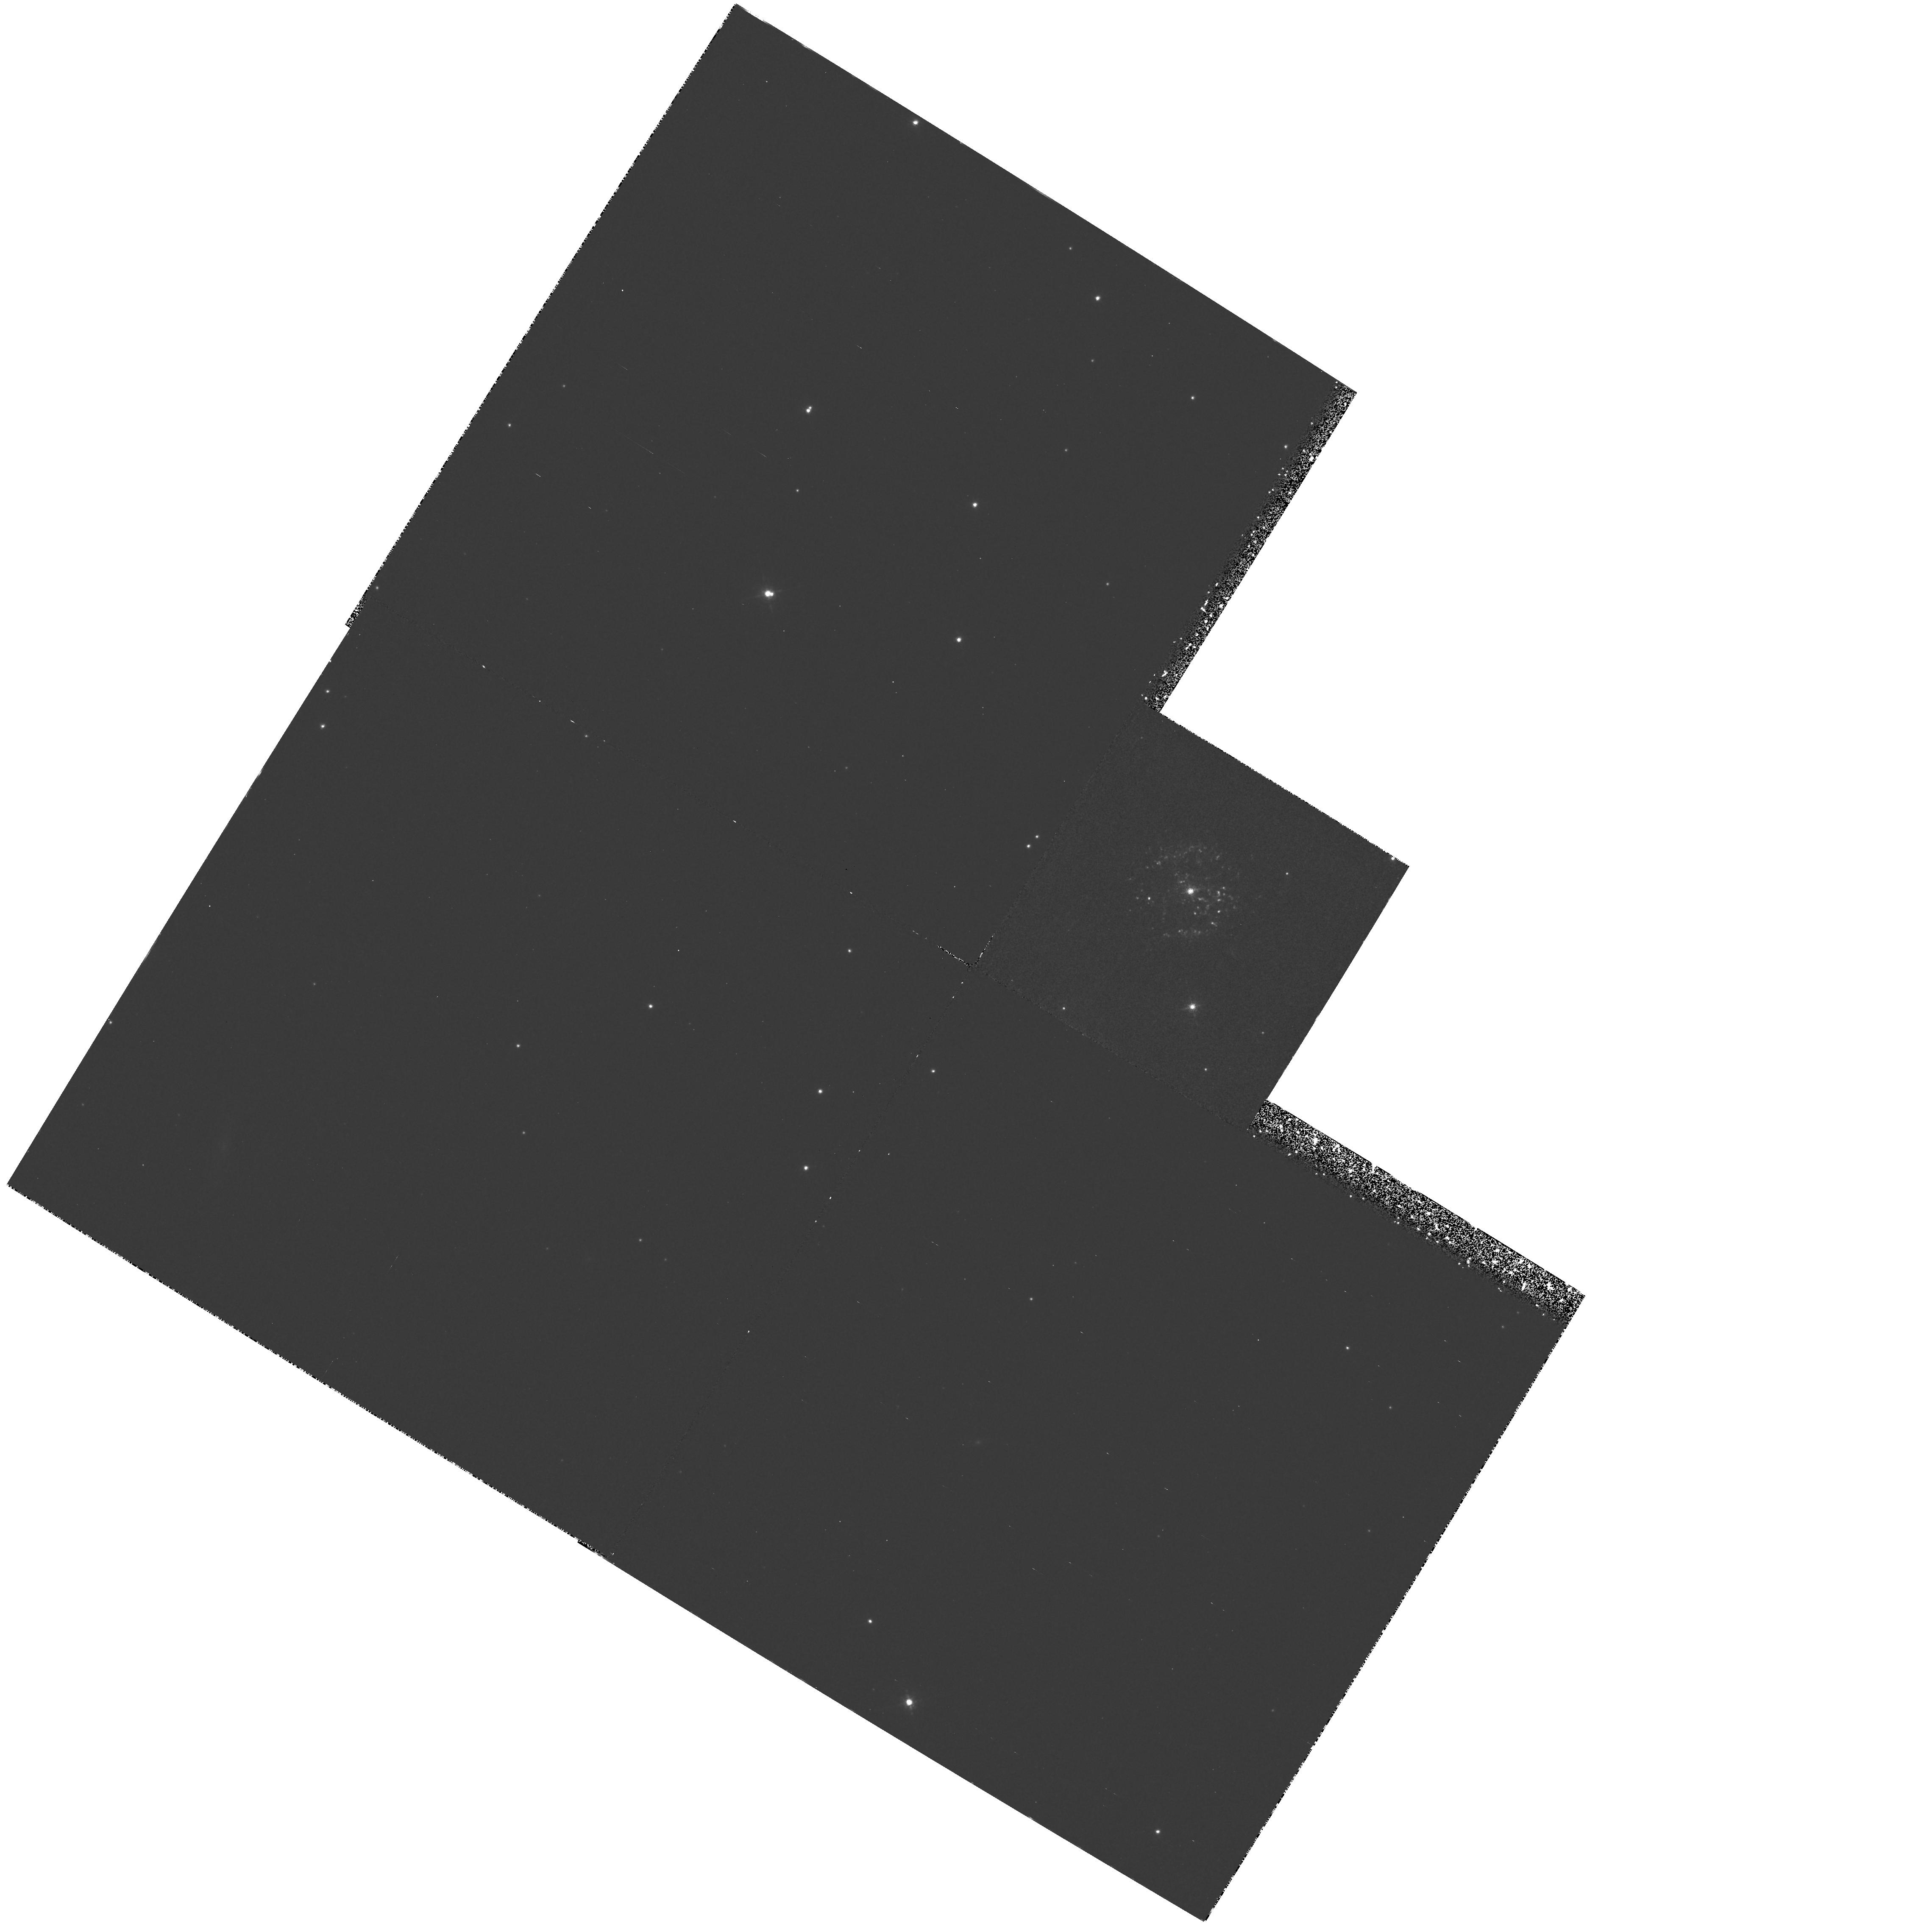
Target: T-PYXIDIS. Instrument: WFPC2/PC. Filter: F658N. Exposure: 2.1 h. Observation ID: hst_6311_03_wfpc2_pc_f658n_u2pa03

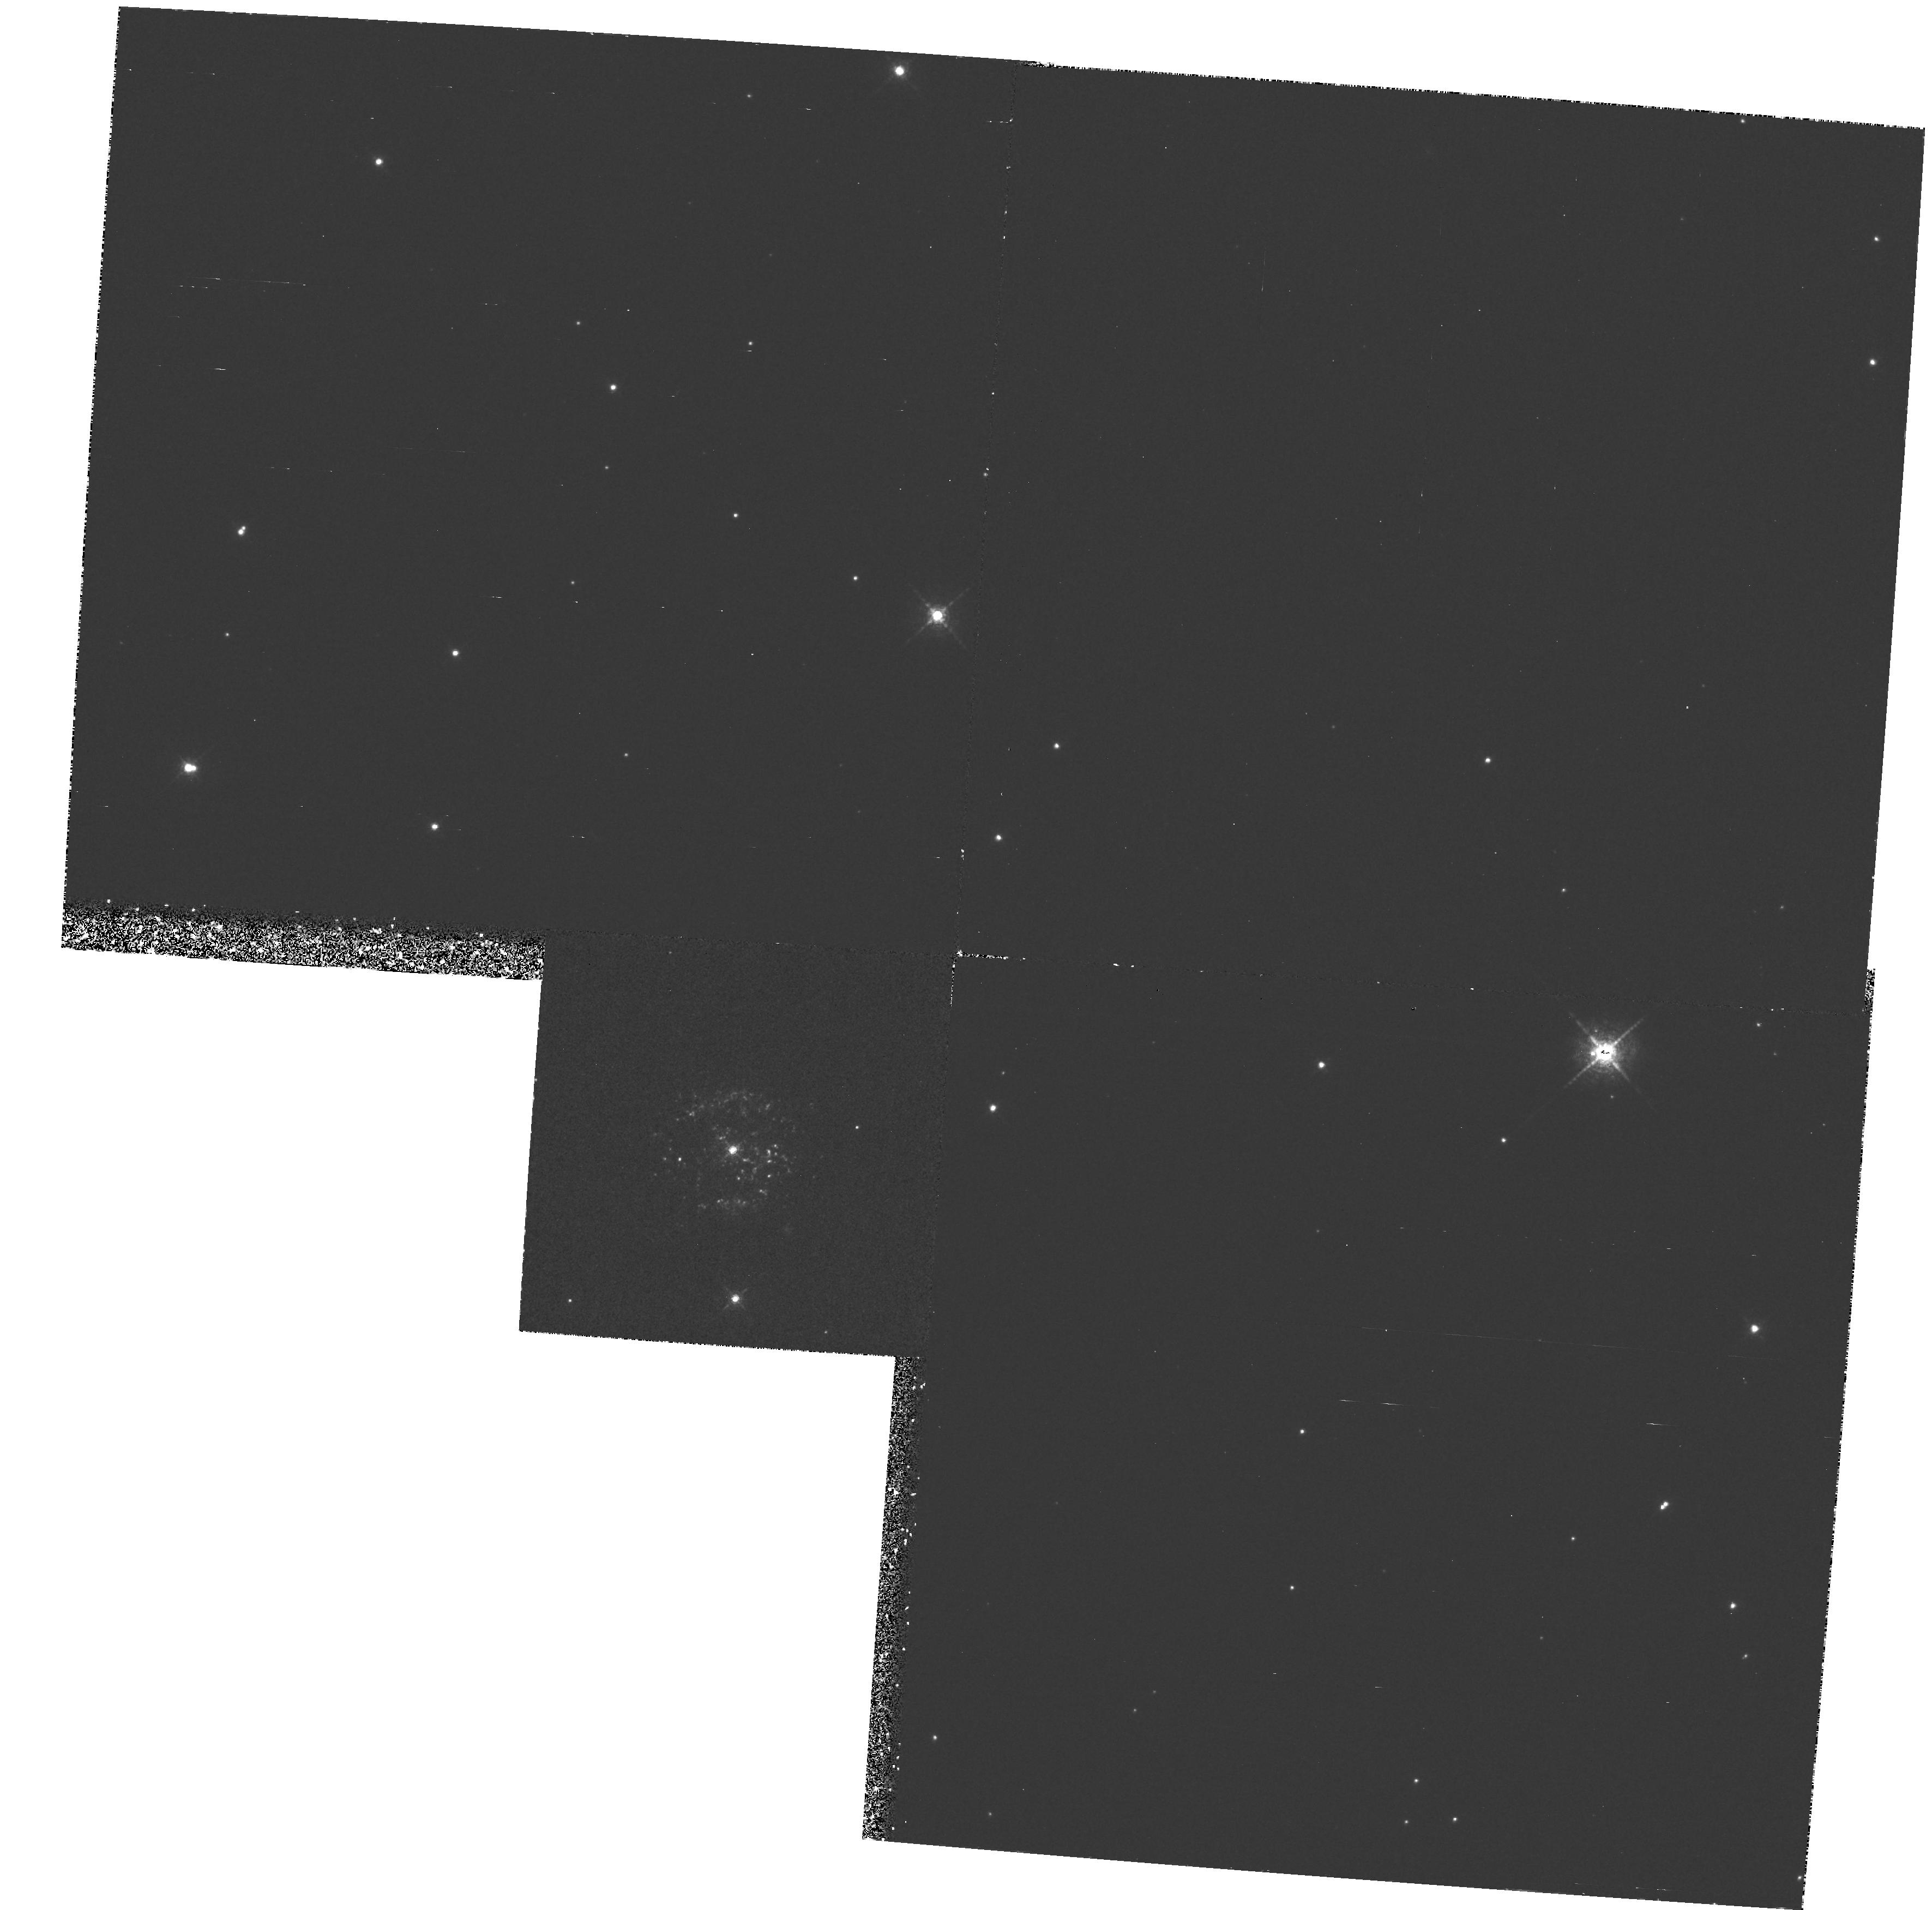
Target: T-PYXIDIS. Instrument: WFPC2/PC. Filter: F658N. Exposure: 2 h. Observation ID: hst_6311_01_wfpc2_pc_f658n_u2pa01

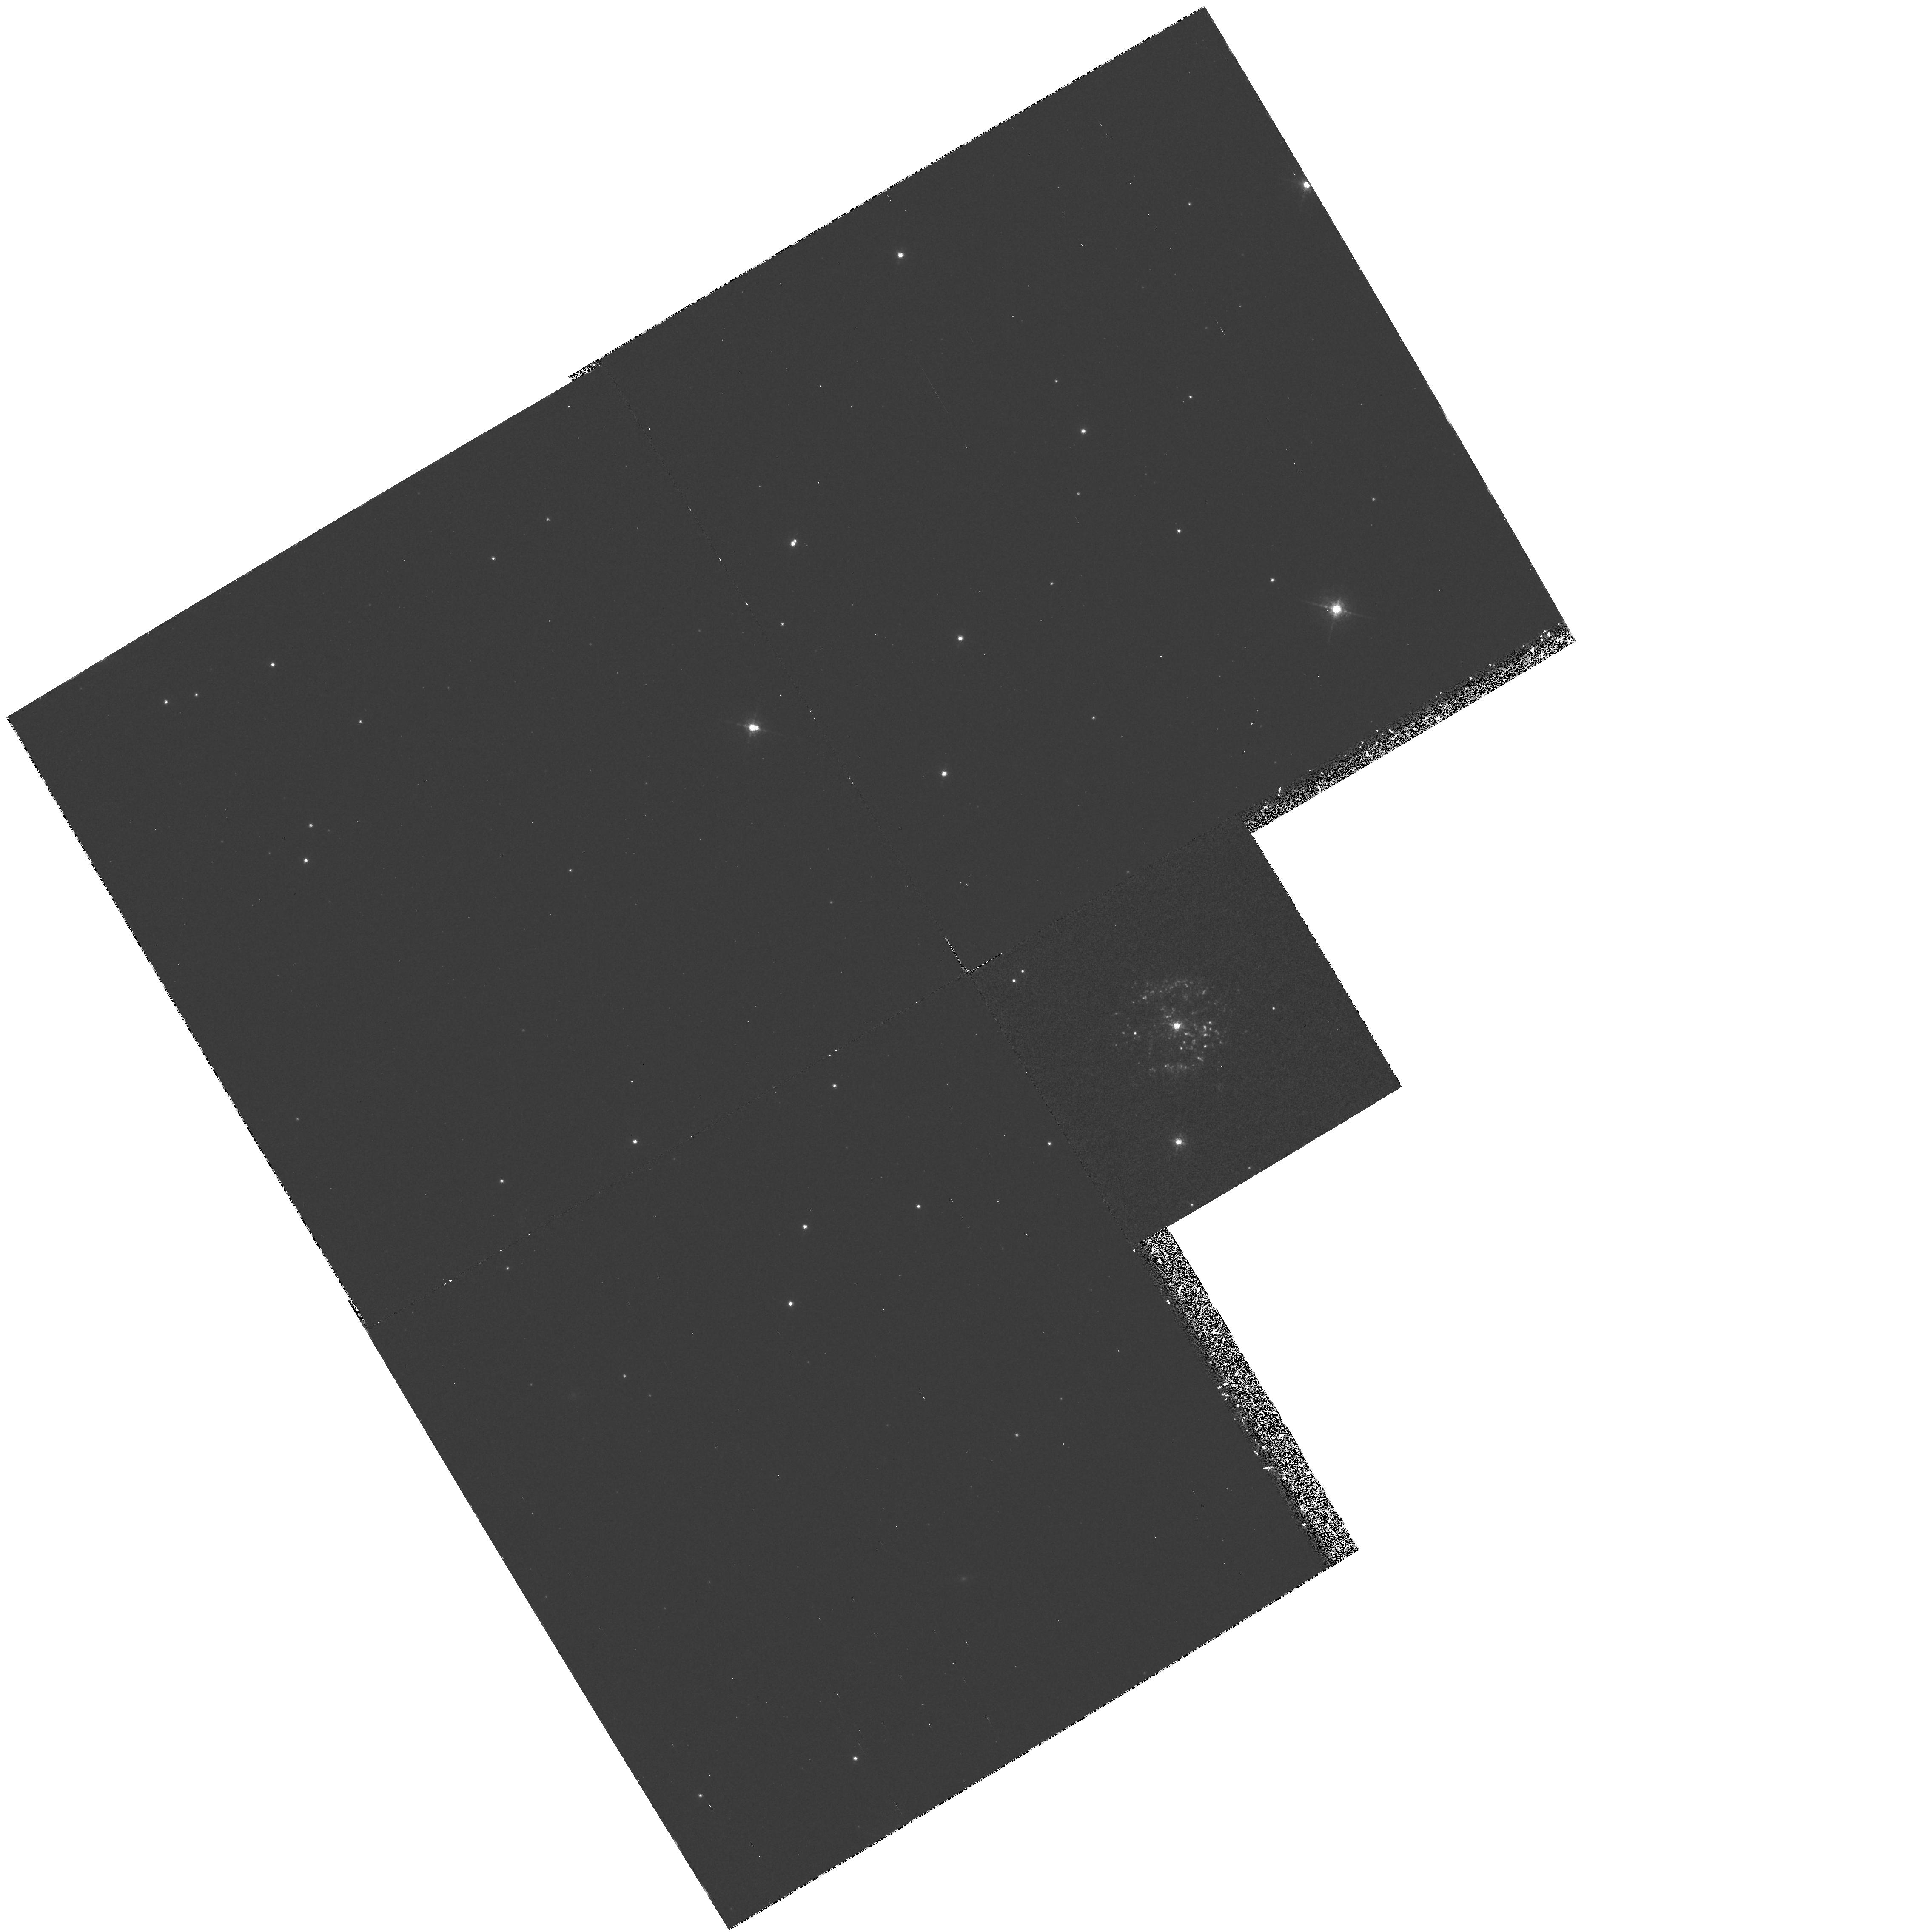
Target: T-PYXIDIS. Instrument: WFPC2/PC. Filter: F658N. Exposure: 2.1 h. Observation ID: hst_6311_02_wfpc2_pc_f658n_u2pa02

THE STRUCTURE OF NOVA SHELLS (PI: Shara, Michael)

Recent WFPC2 observations of the recurrent nova T Pyxidis show that the ejected material from the previous eruptions is neither uniform nor isotropic. Rather, the ejecta is distributed in hundreds of unresolved knots. If this result is the norm for all nova ejecta then all previous mass estimates and ejection models for nova shells are probably incorrect. Observationally determined masses of nova shells provide a very important test to the nova theory. We are proposing to use WFPC2 to determine if 1) all nova shells are in fact broken into knots, and, for the closest shells, 2) to determine the size distribution of these knots. In addition WFPC2 observations of T Pyxidis will enable us to determine whether the clumpy shell is expanding. Finally, we are asking for a reendorsement (granted in cycles 1 and 4) to observe the effects of the next eruption of T Pyx (once in a generation and now several years overdue) on its multitude of circumstellar knots.